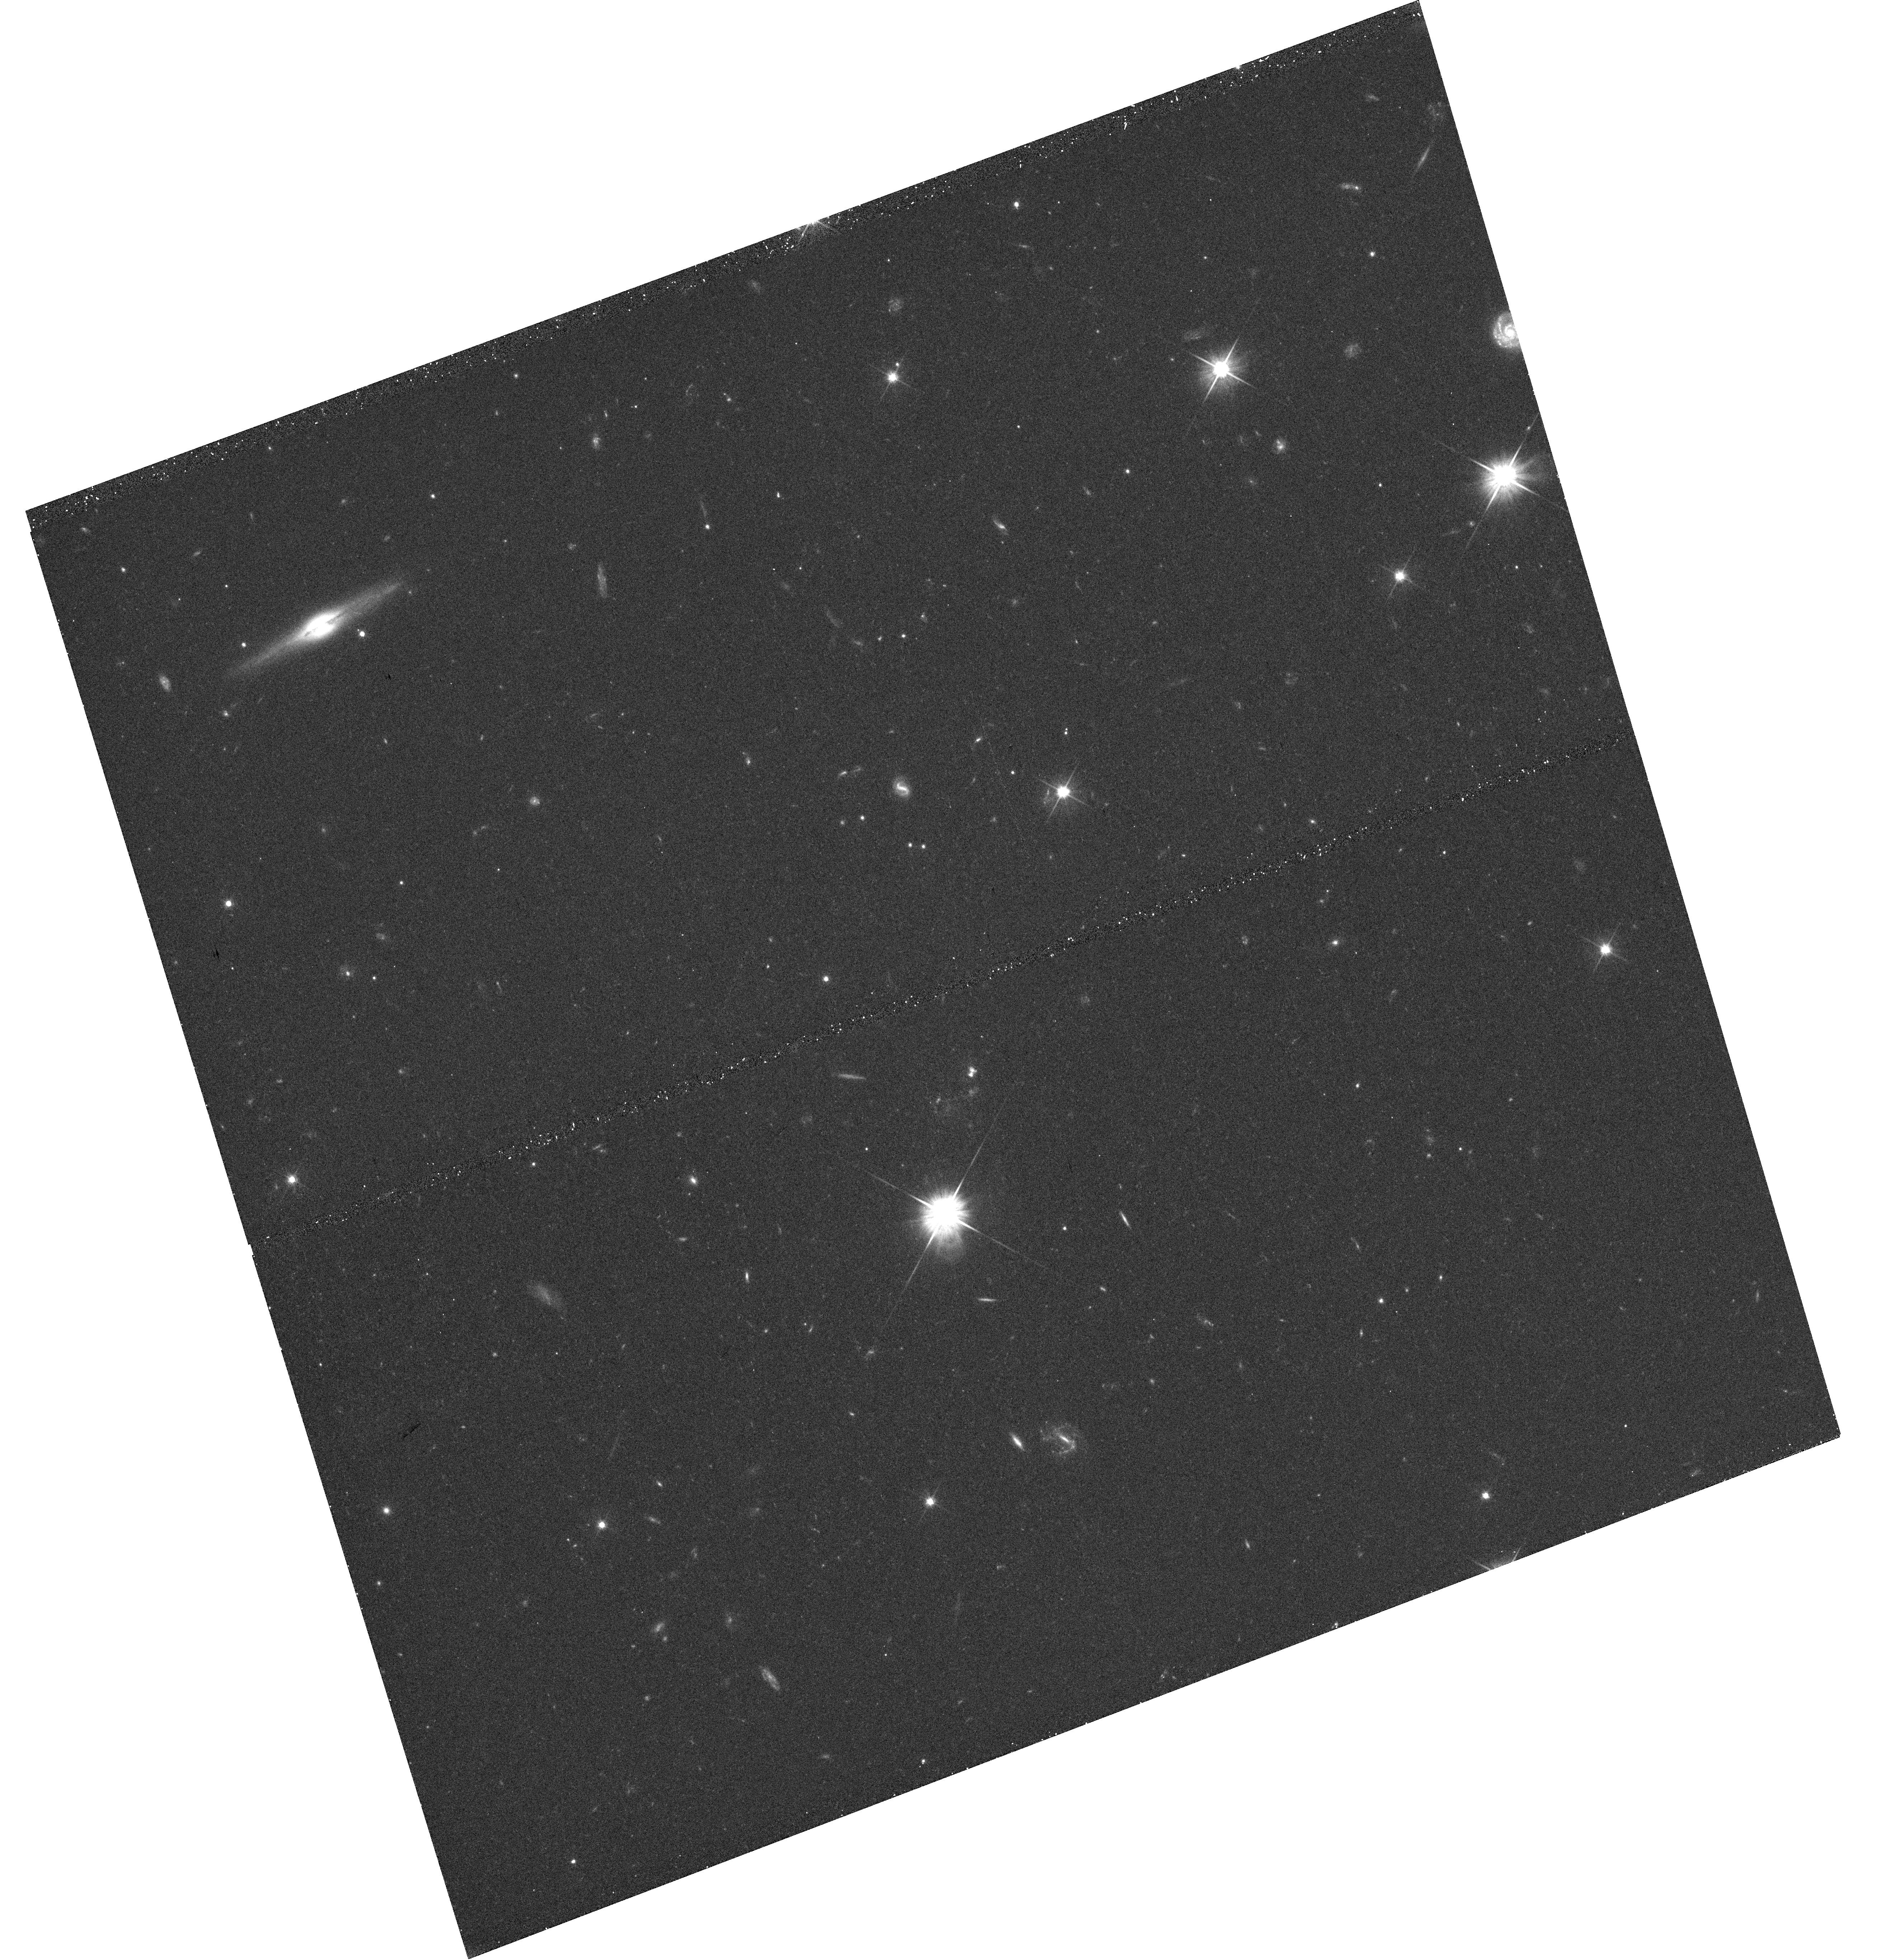
Target: 3C356
Instrument: WFC3/UVIS
Filter: F606W
Exposure: 23 min
Observation ID: hst_13023_52_wfc3_uvis_f606w_ibyt52

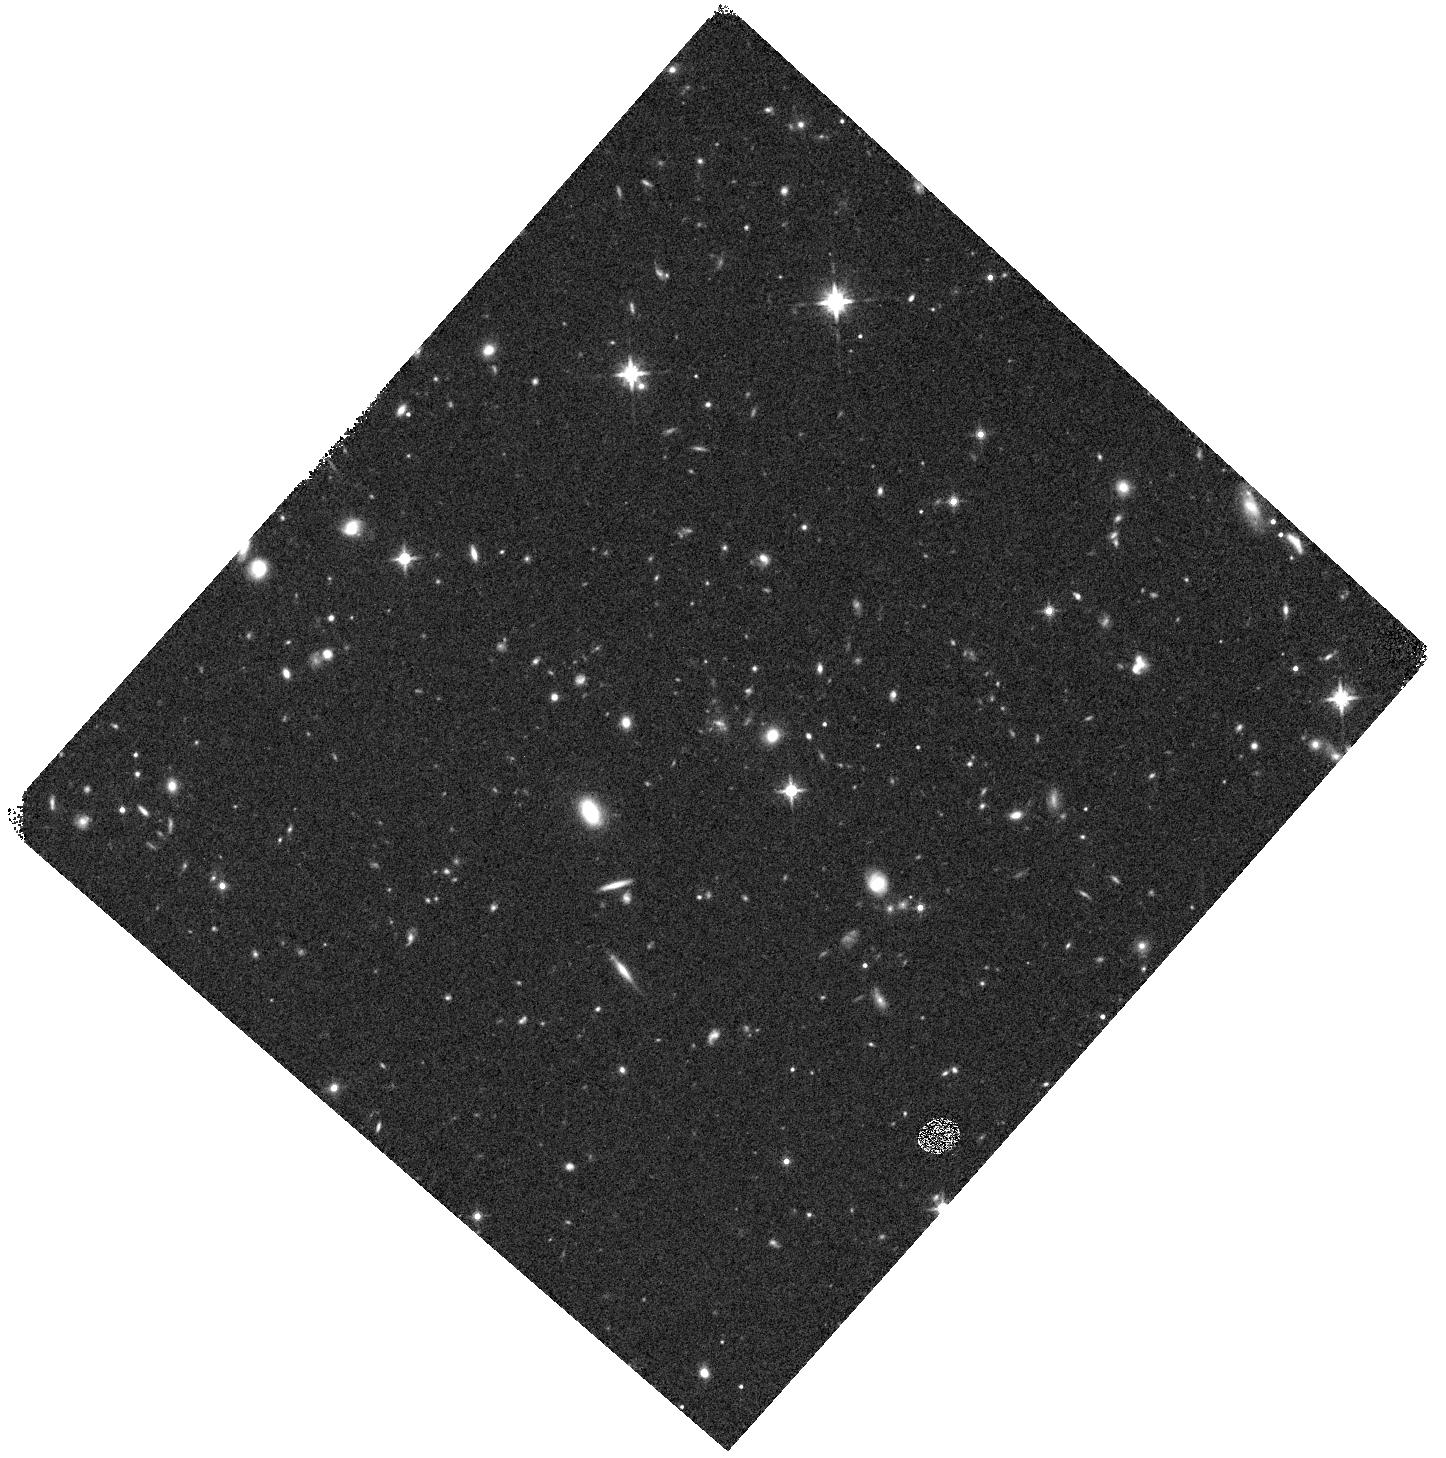
Target: 3C326.1
Instrument: WFC3/IR
Filter: F140W
Exposure: 8 min
Observation ID: hst_13023_51_wfc3_ir_f140w_ibyt51

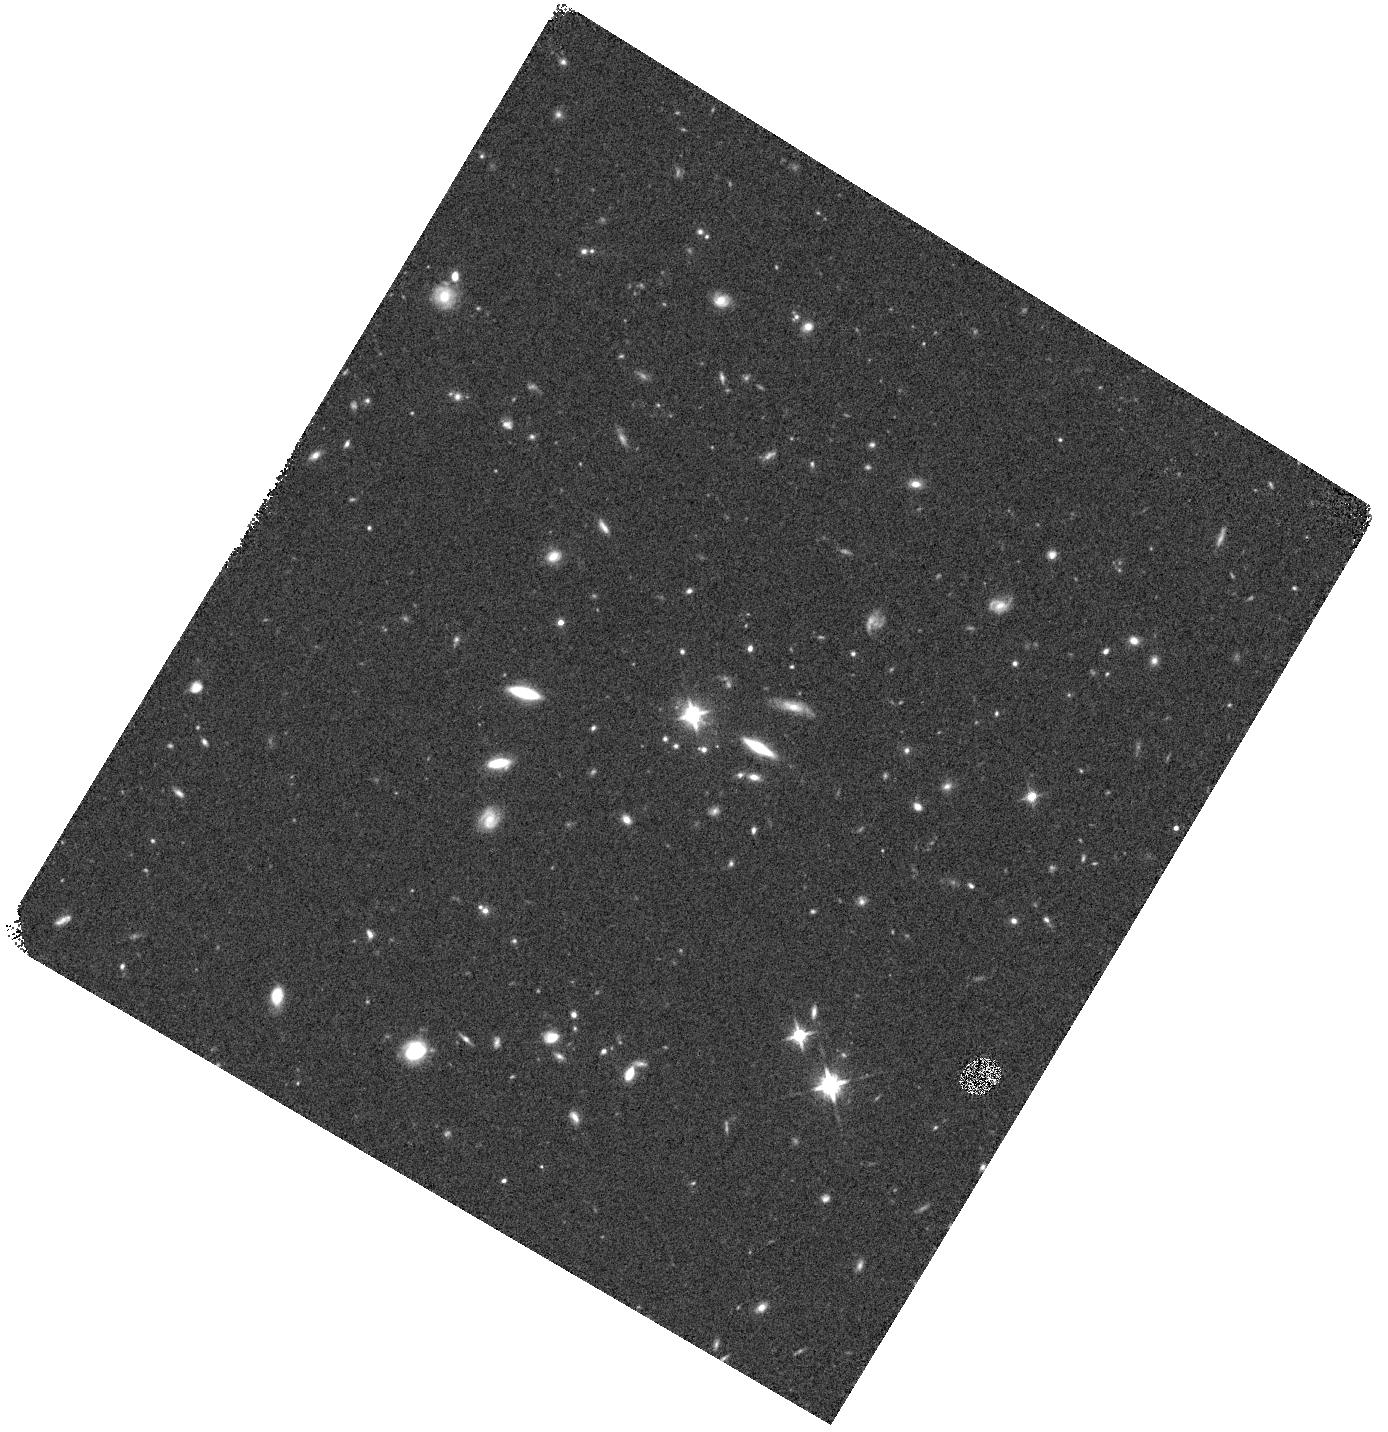
Target: 3C220.2
Instrument: WFC3/IR
Filter: F140W
Exposure: 8 min
Observation ID: hst_13023_14_wfc3_ir_f140w_ibyt14

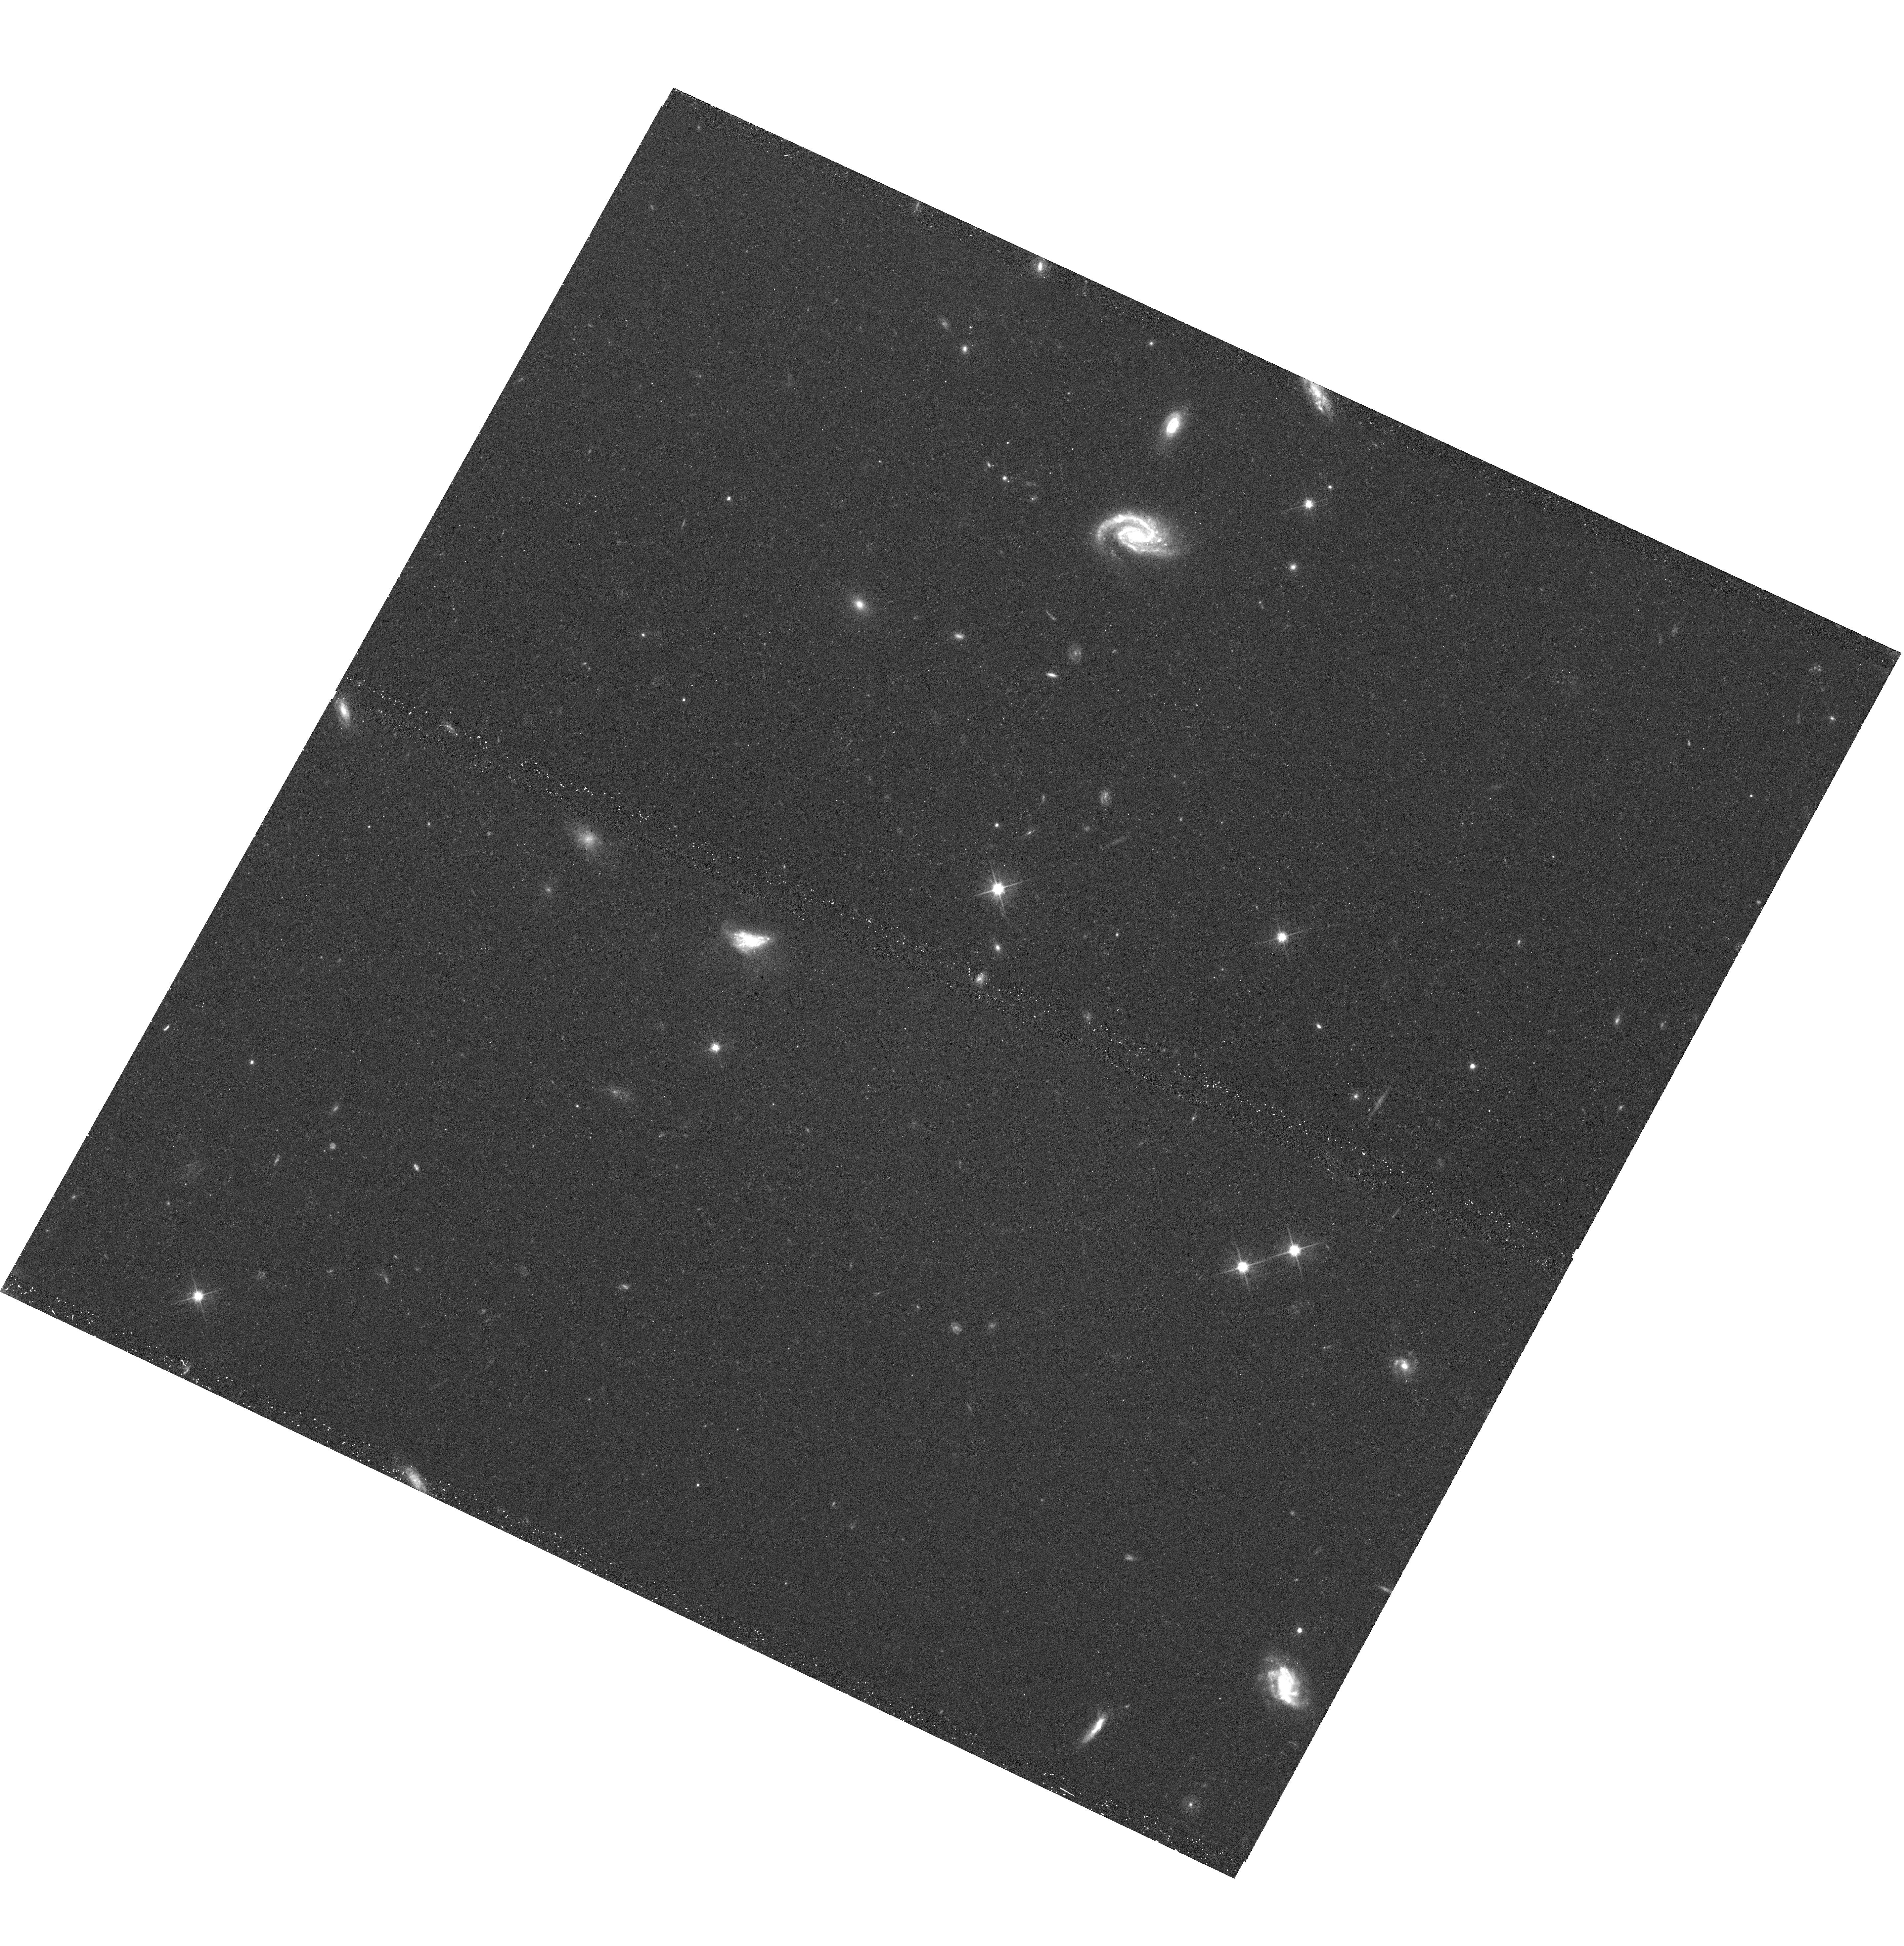
Target: 3C208
Instrument: WFC3/UVIS
Filter: F606W
Exposure: 19 min
Observation ID: hst_13023_08_wfc3_uvis_f606w_ibyt08

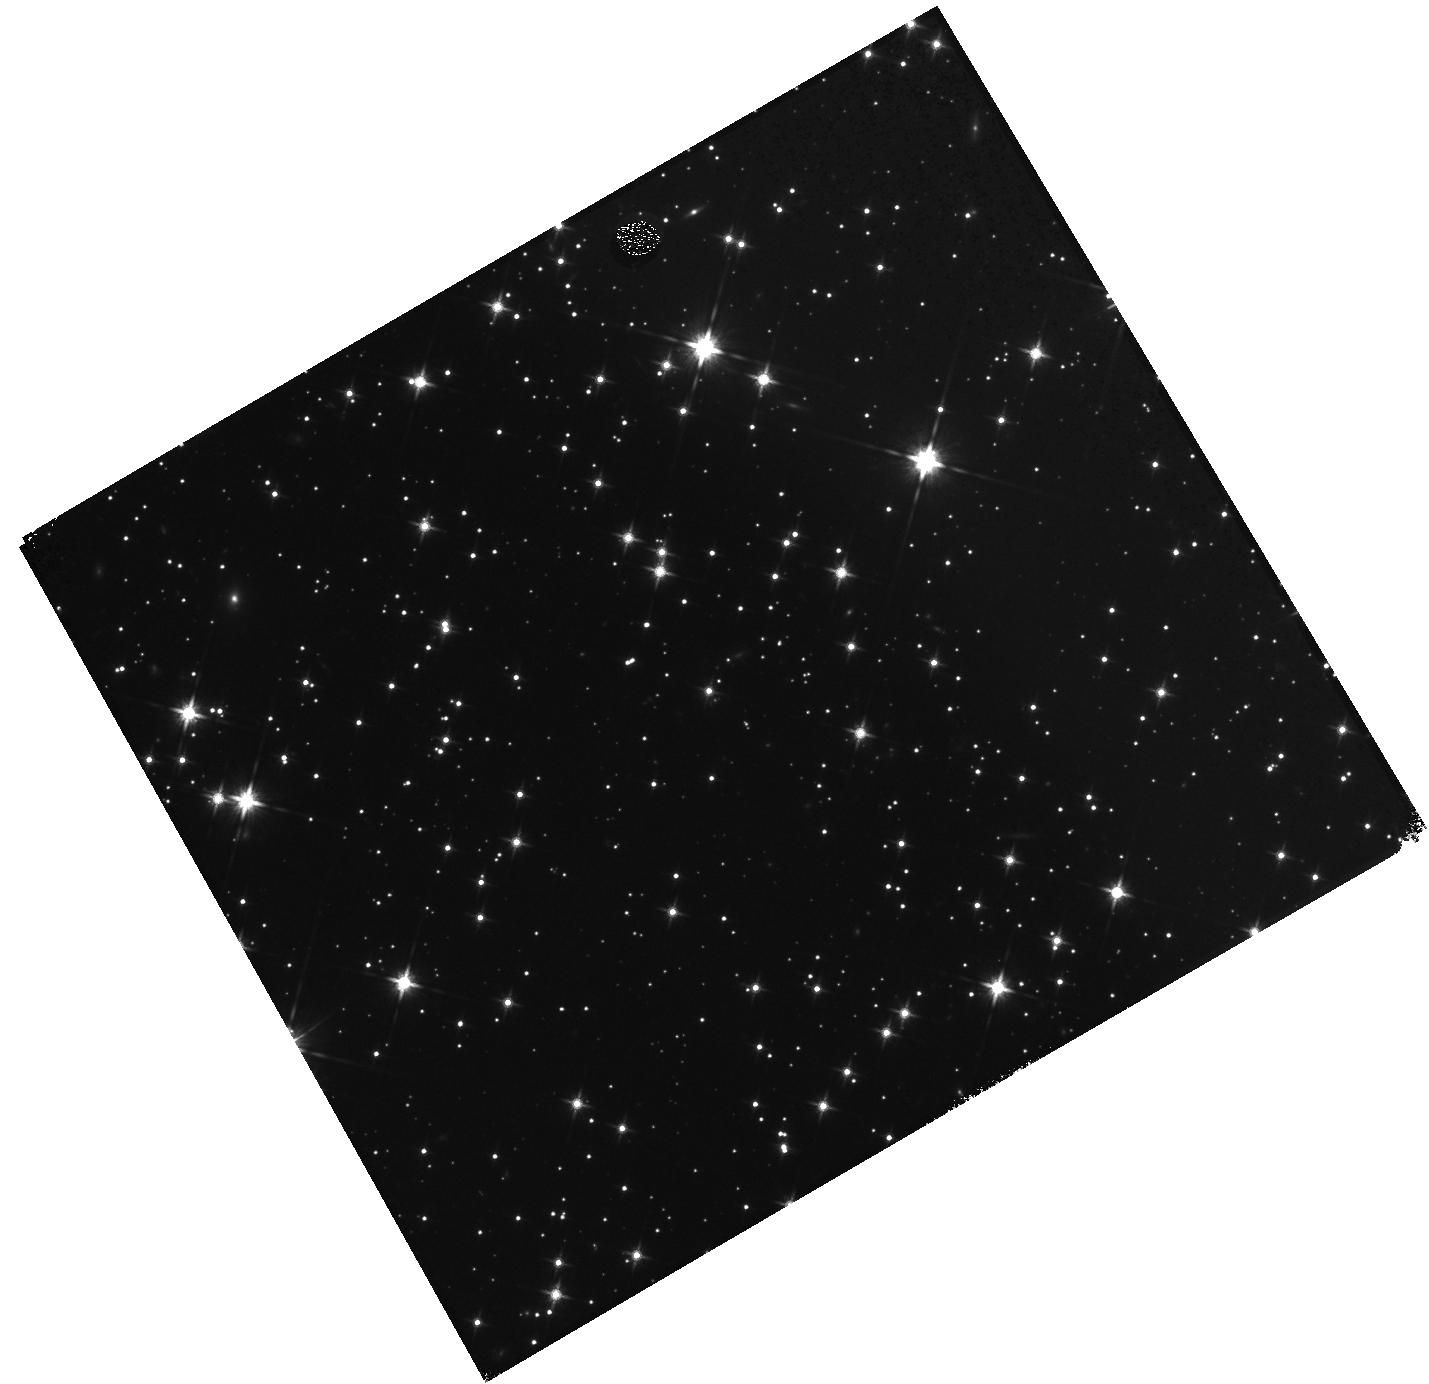
Target: 3C418
Instrument: WFC3/IR
Filter: F140W
Exposure: 8 min
Observation ID: hst_13023_54_wfc3_ir_f140w_ibyt54

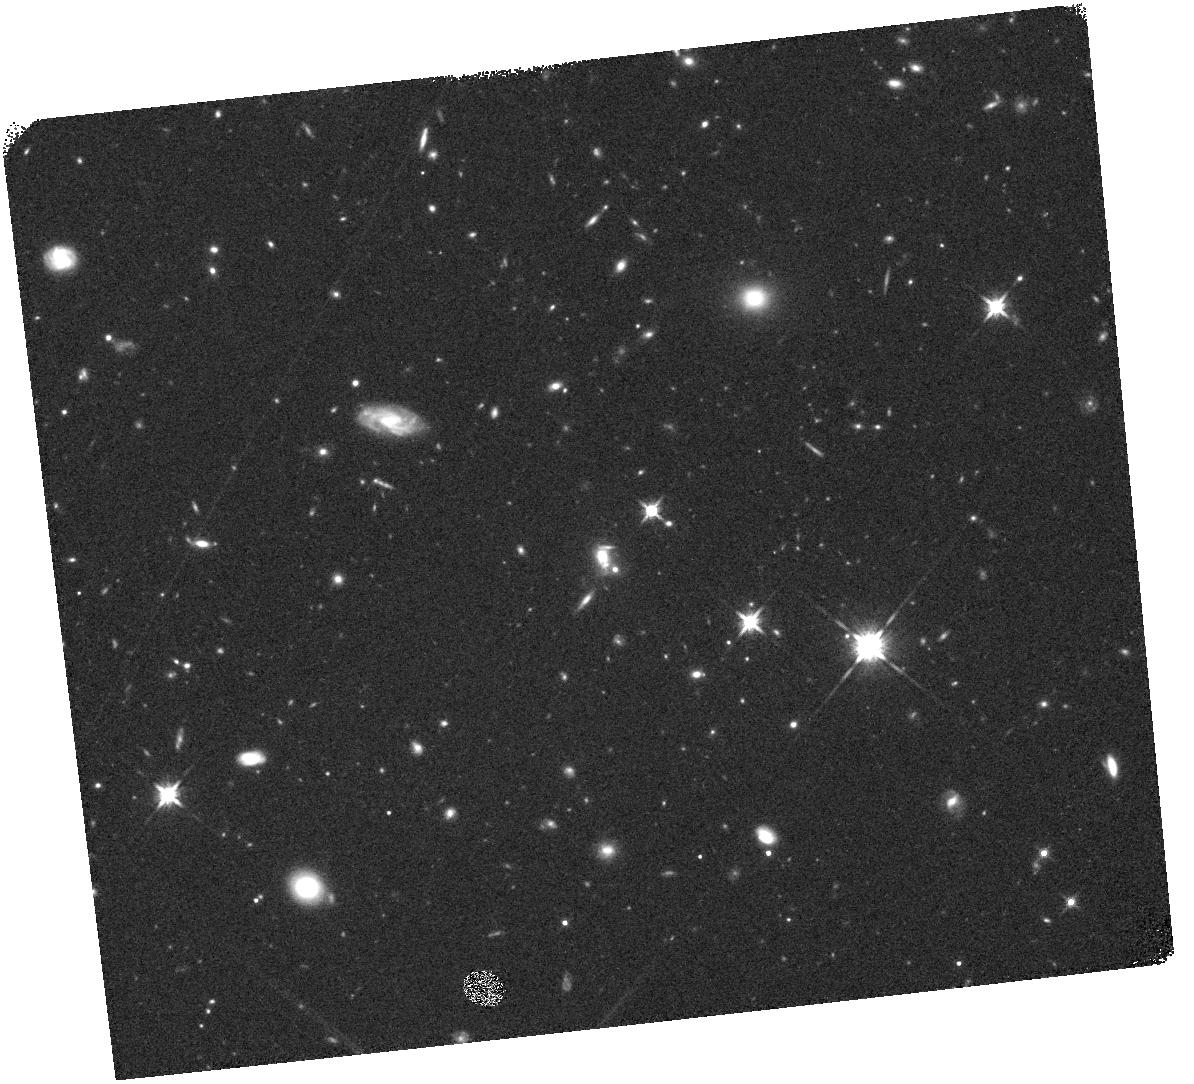
Target: 3C305.1
Instrument: WFC3/IR
Filter: F140W
Exposure: 8 min
Observation ID: hst_13023_48_wfc3_ir_f140w_ibyt48

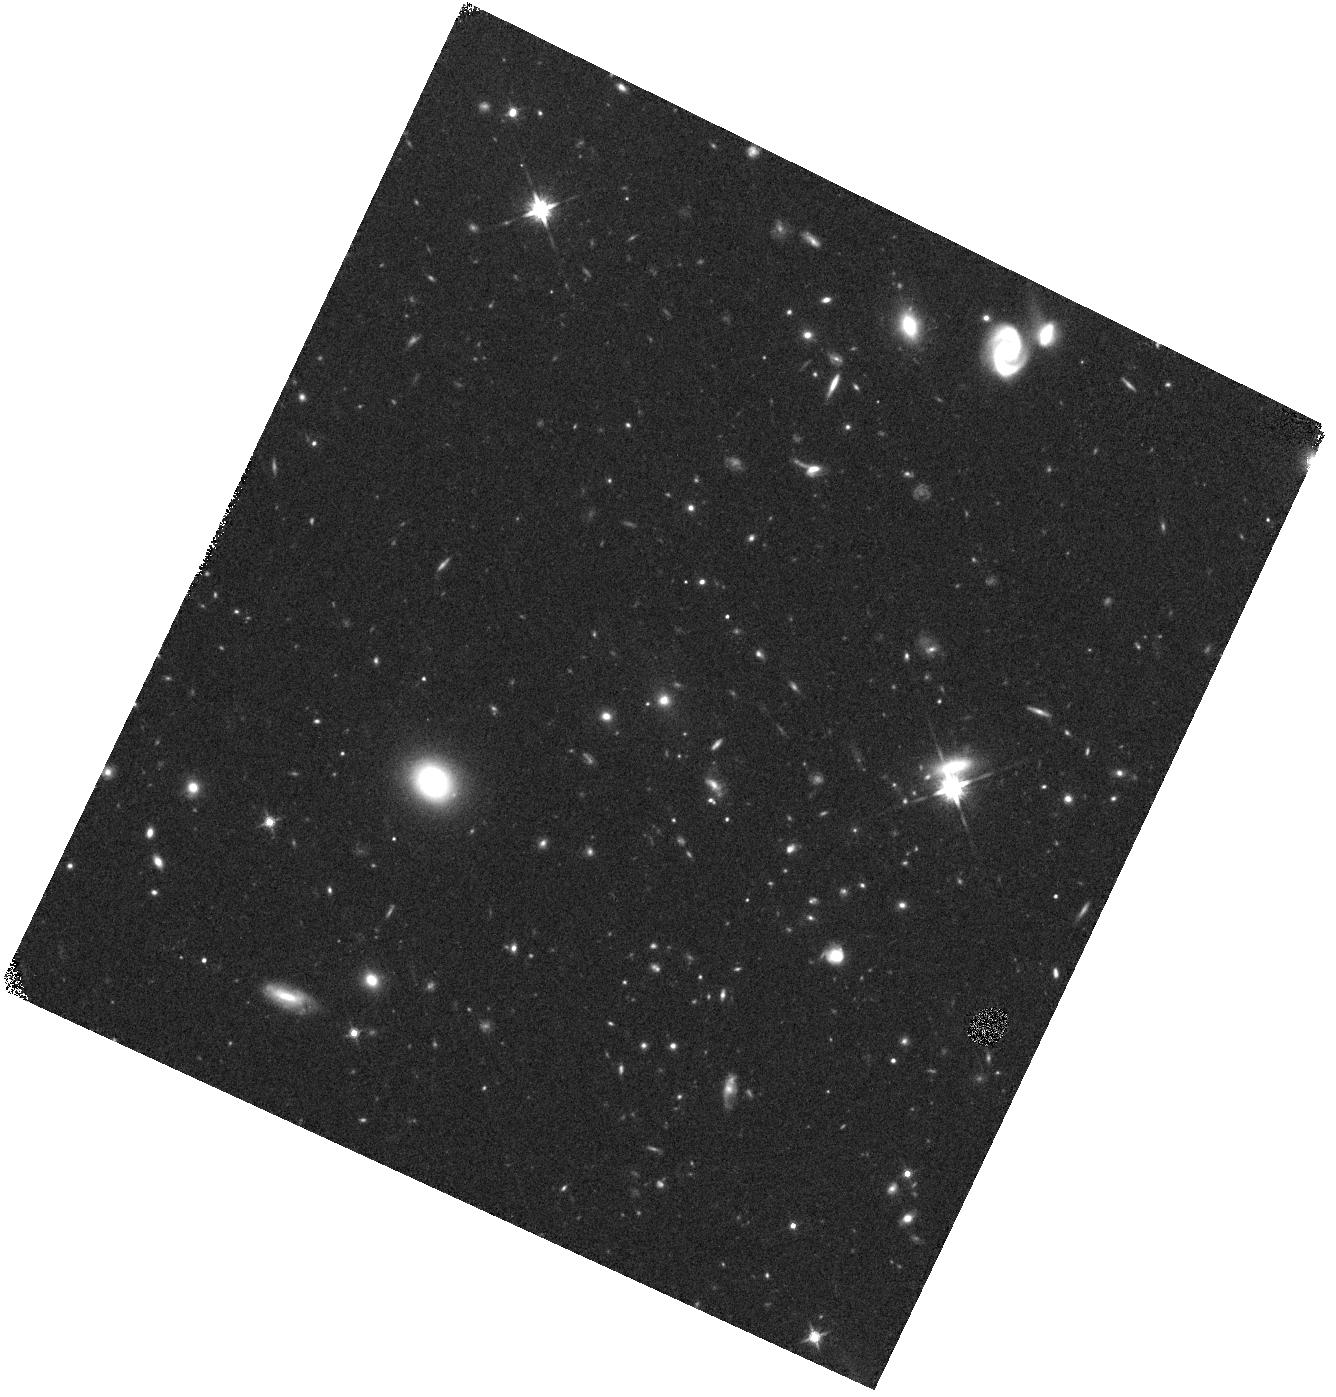
Target: 3C322
Instrument: WFC3/IR
Filter: F140W
Exposure: 8 min
Observation ID: hst_13023_49_wfc3_ir_f140w_ibyt49

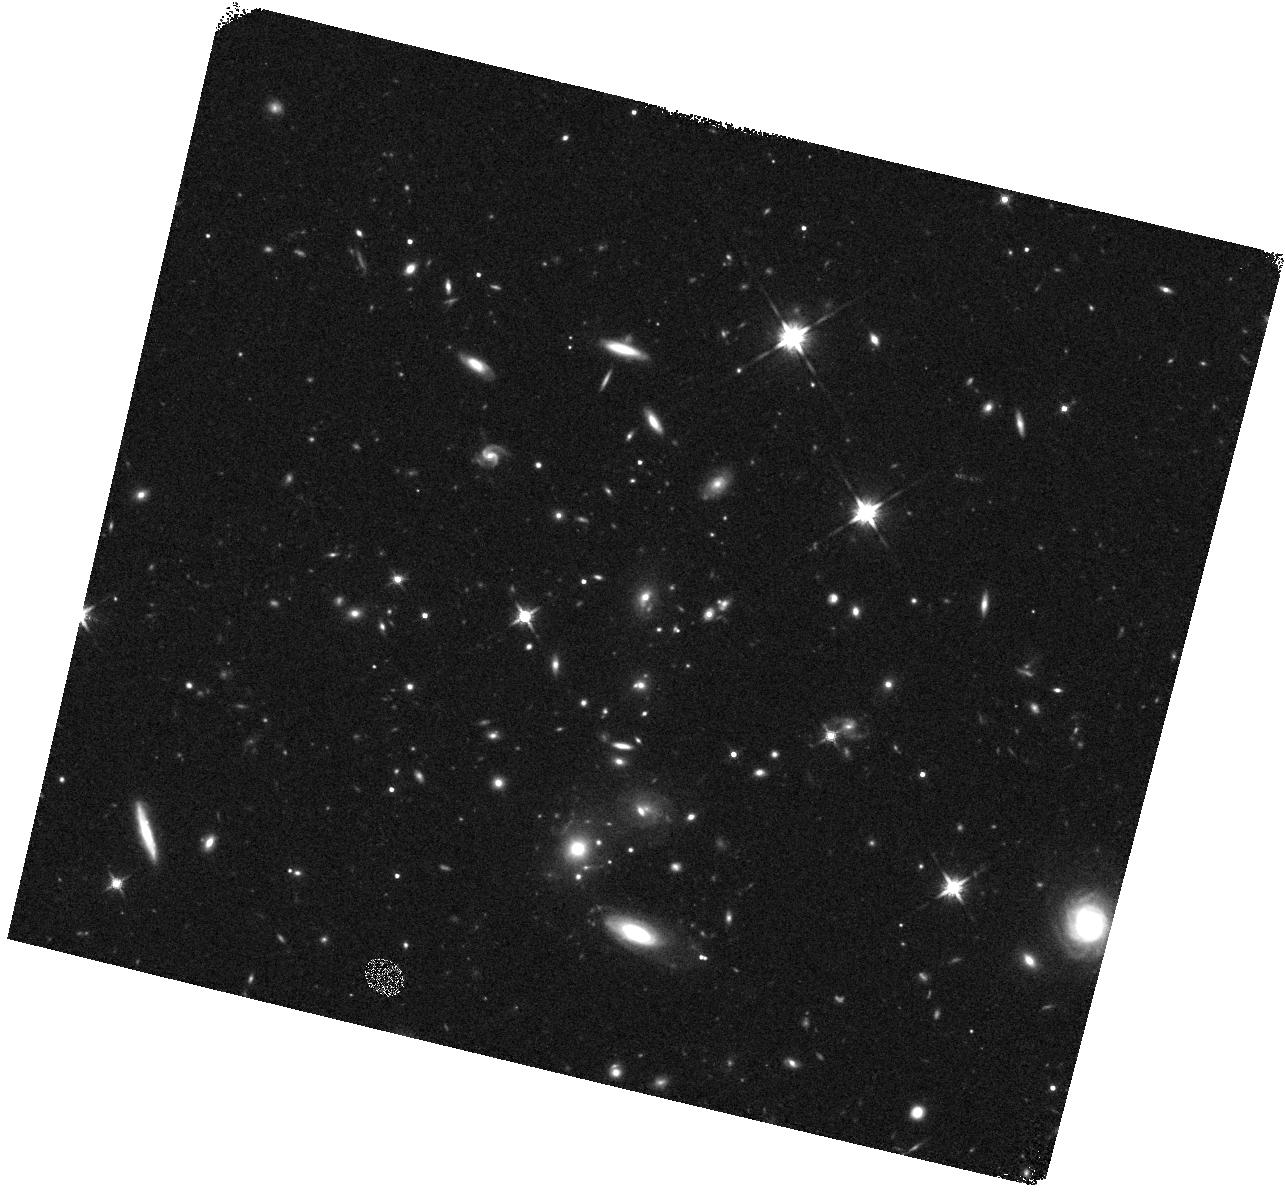
Target: 3C300.1
Instrument: WFC3/IR
Filter: F140W
Exposure: 8 min
Observation ID: hst_13023_47_wfc3_ir_f140w_ibyt47

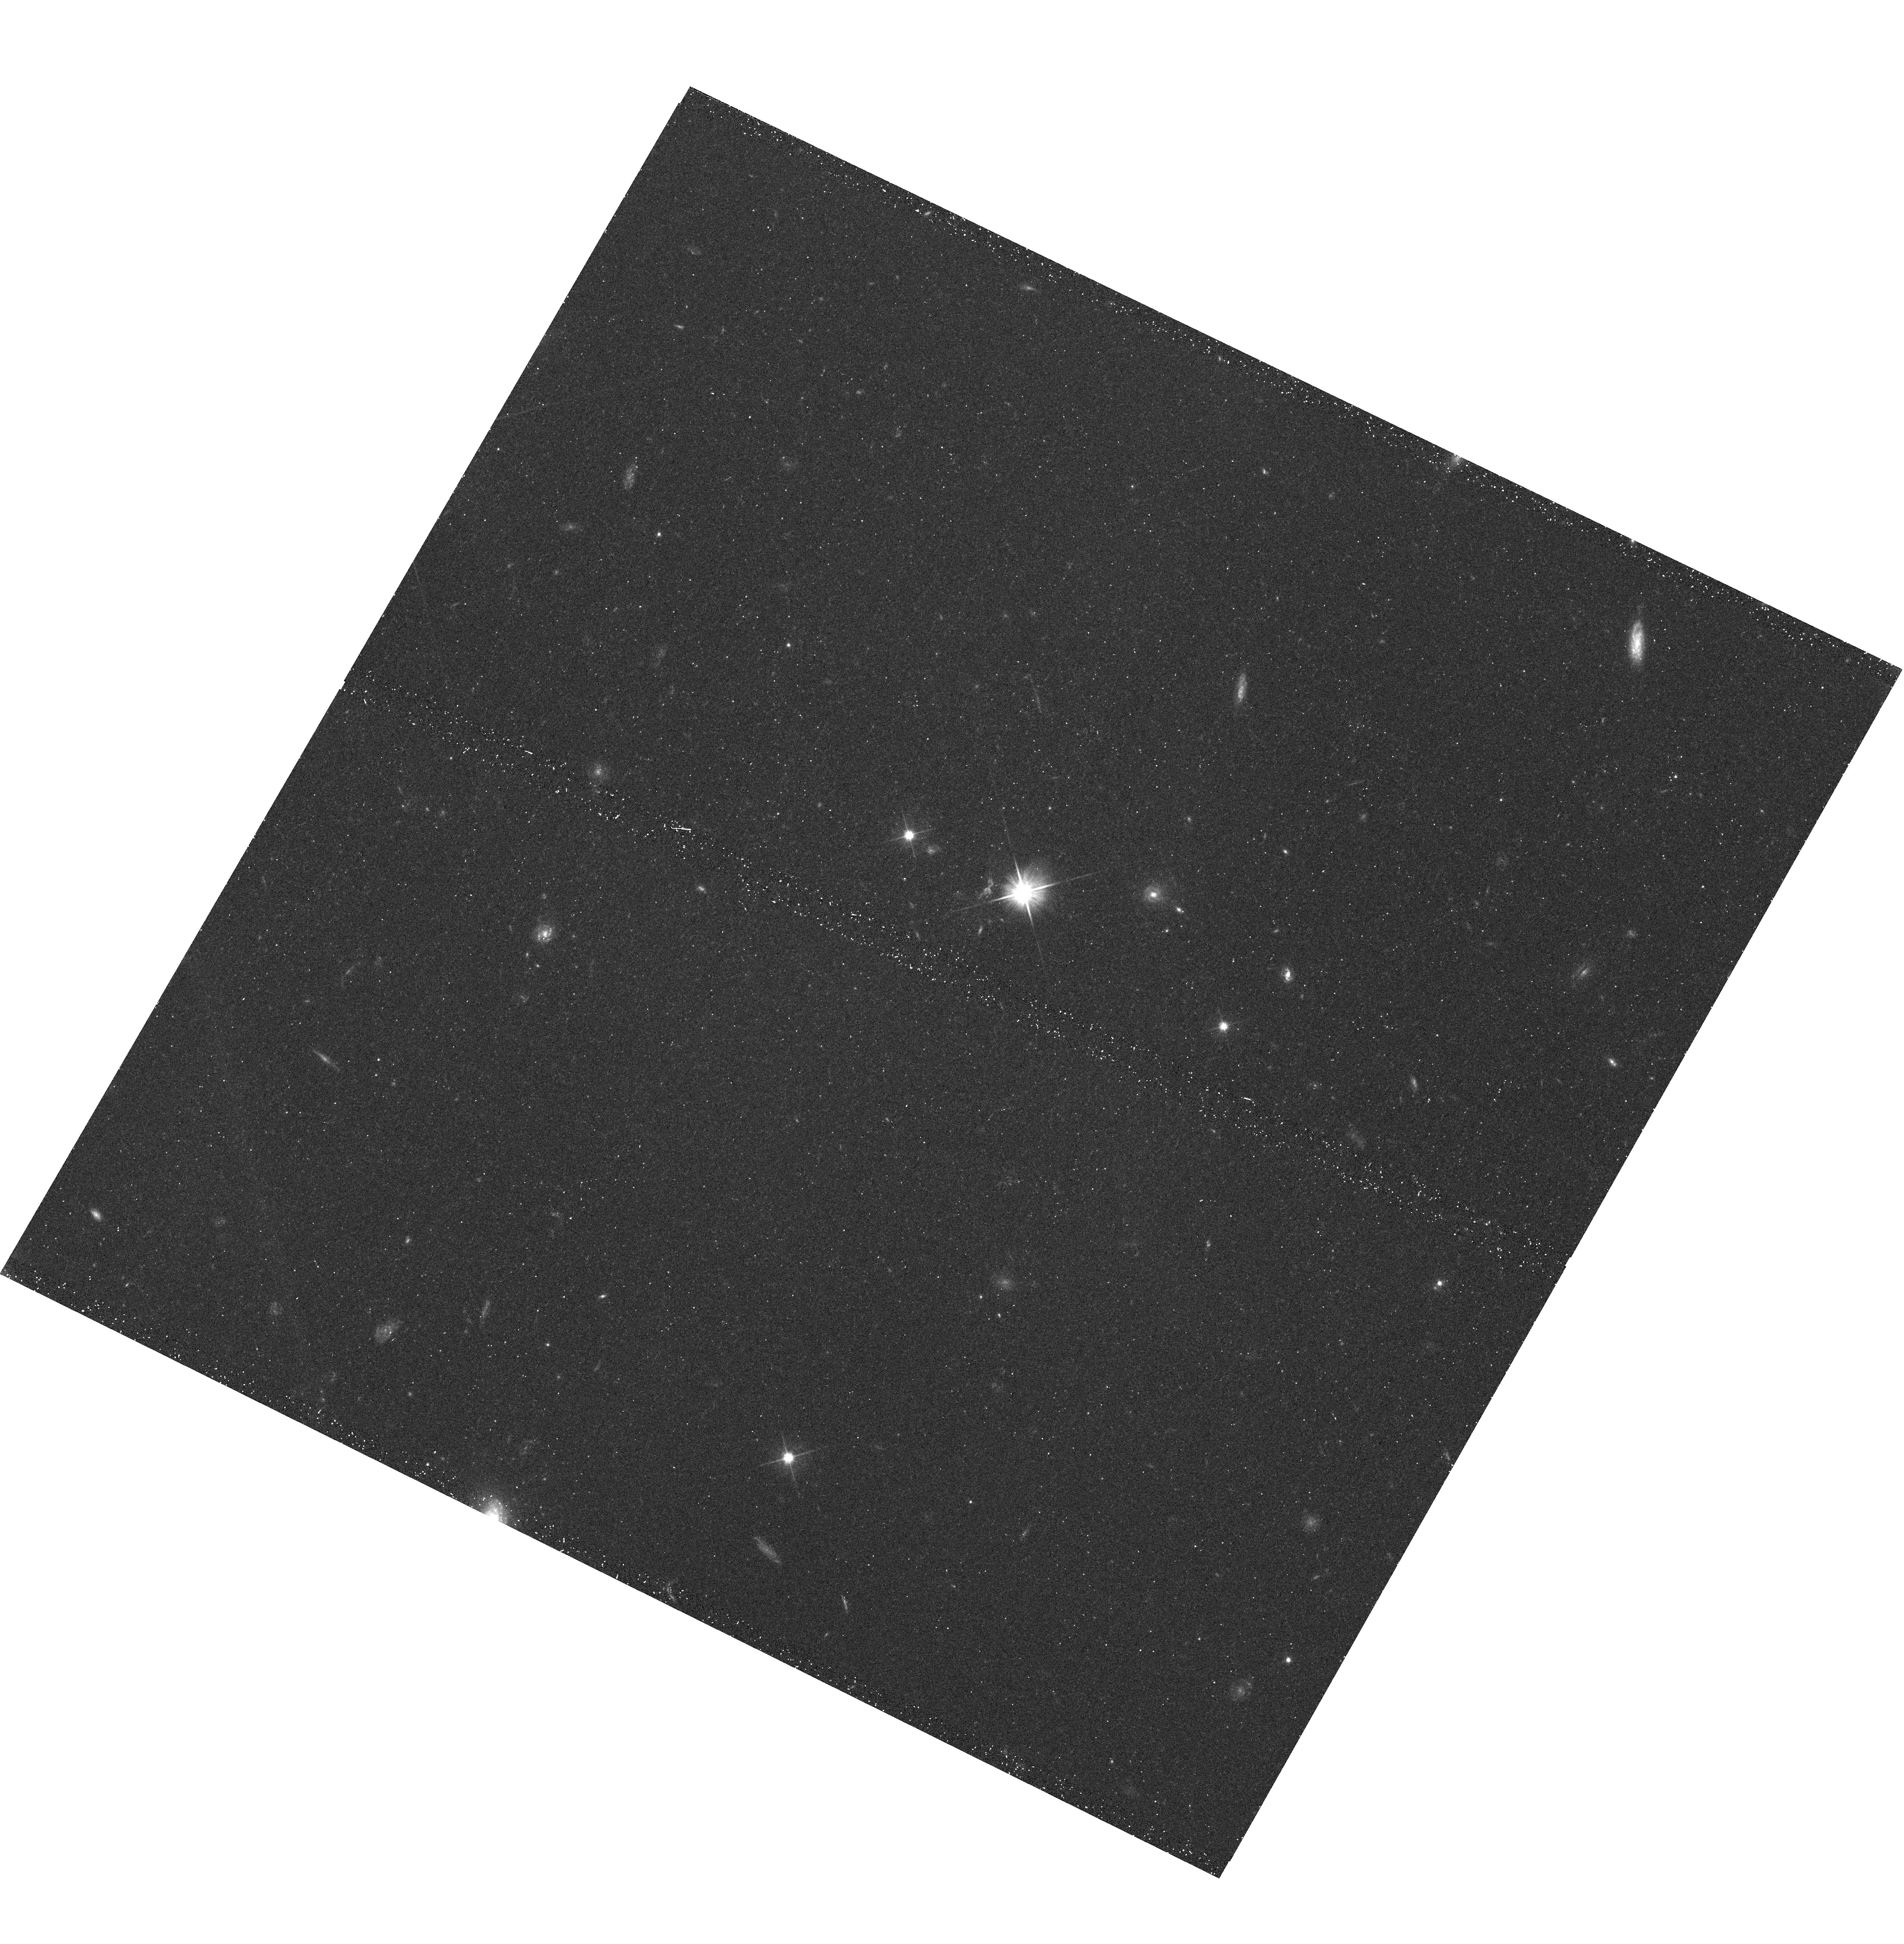
Target: 3C230
Instrument: WFC3/UVIS
Filter: F606W
Exposure: 17 min
Observation ID: hst_13023_35_wfc3_uvis_f606w_ibyt35

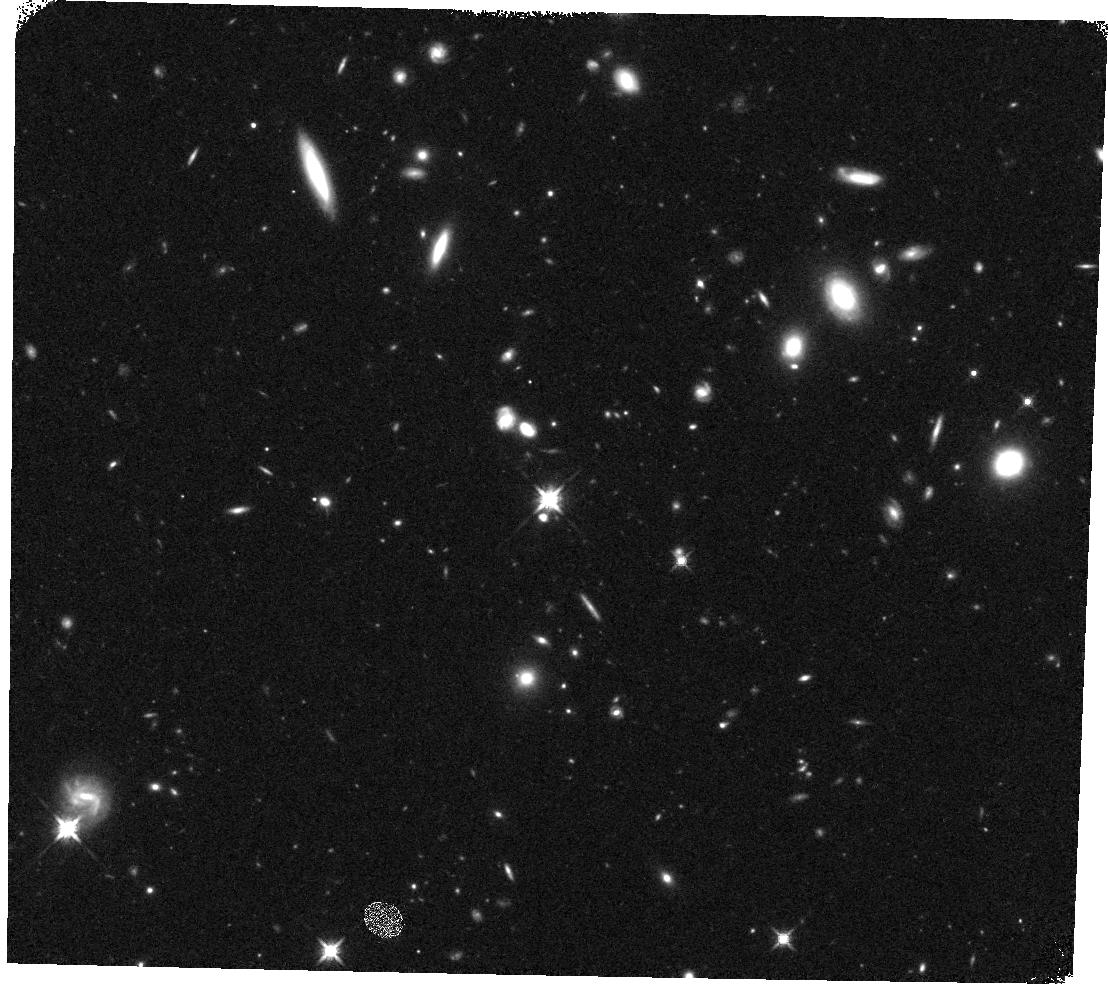
Target: 3C268.4
Instrument: WFC3/IR
Filter: F140W
Exposure: 8 min
Observation ID: hst_13023_11_wfc3_ir_f140w_ibyt11

Universe in transition: powerful activity in the Bright Ages (PI: Chiaberge, Marco)

At 1<z<2, star formation is vastly more vigorous than it is currently, the AGN phenomena is about 1000 times more common, and numerous powerful, massive radio galaxies and quasars are found. Are galaxies assembling themselves at such redshifts; are black holes in the final stages of merging; what is the exact fraction of high-z radio galaxies and quasars that reside in clusters; is the AGN fundamentally influencing its cluster environment; does the AGN trigger or quench star formation on galaxy or galaxy-cluster scale; how do the fundamental relationships between star formation, black hole mass and bulge mass come into being? We propose to conduct a two-filter WFC3 SNAPSHOT of the 3C radio sources at z>1; these are the most powerful radio galaxies that exist at such redshifts, galaxies which are progenitors of the most massive, dominant cluster ellipticals. Our observations will reveal with unprecedented clarity the star formation at a critical moment in the evolution of these objects and the development of their host clusters. We will reveal the cluster environment of these systems in the final stages of hierarchical merging, at a time when dramatic activity across the board is laying down the template for the Universe as we see it today. We will compare young and evolved populations and probe the influence of the powerful AGN, and possibly discover new unexpected features, as we did thanks to our previous snapshot programs. This program will complement and expand our previous 3C snapshots, that provide a benchmark against which to compare the activity of a critically important component of the Universe at a fundamental turning point in cosmic evolution.